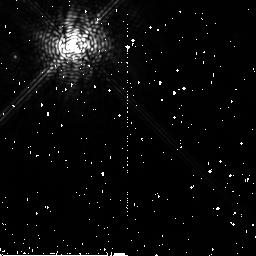
Target: HR4796A
Instrument: NICMOS/NIC2
Filter: F204M
Exposure: 11 min
Observation ID: n91r06040

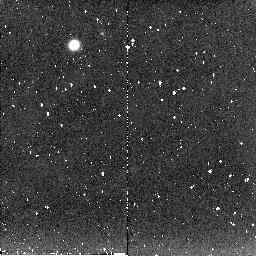
Target: HD129433-CALIB
Instrument: NICMOS/NIC2
Filter: F204M
Exposure: 5 min
Observation ID: n91r71030

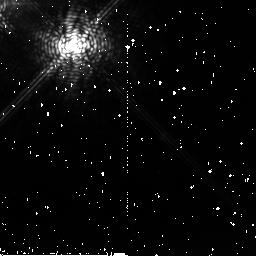
Target: HD141569
Instrument: NICMOS/NIC2
Filter: F204M
Exposure: 28 min
Observation ID: n91r70010

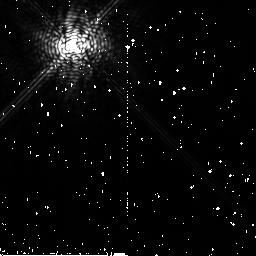
Target: HR4748-CALIB
Instrument: NICMOS/NIC2
Filter: F204M
Exposure: 11 min
Observation ID: n91r05020

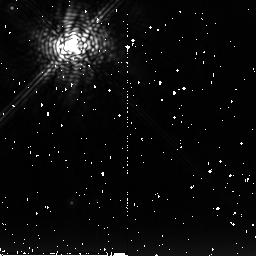
Target: CD-43D2742-CALIB
Instrument: NICMOS/NIC2
Filter: F222M
Exposure: 13 min
Observation ID: n91r02030

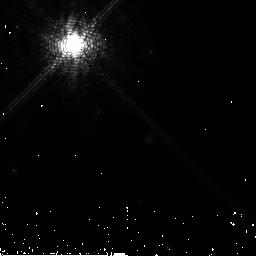
Target: HD100546
Instrument: NICMOS/NIC2
Filter: F171M
Exposure: 2 min
Observation ID: n91r10030

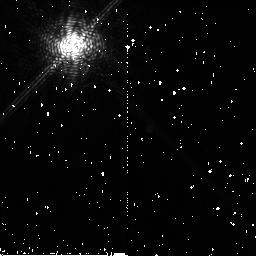
Target: TW-HYDRAE
Instrument: NICMOS/NIC2
Filter: F171M
Exposure: 10 min
Observation ID: n91r01010

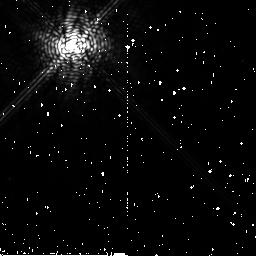
Target: HD109200-CALIB
Instrument: NICMOS/NIC2
Filter: F204M
Exposure: 11 min
Observation ID: n91r12030

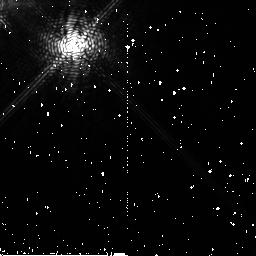
Target: HD141569
Instrument: NICMOS/NIC2
Filter: F180M
Exposure: 11 min
Observation ID: n91r70020

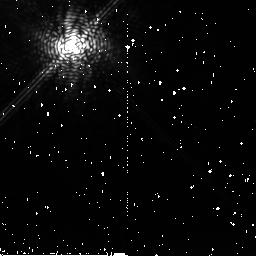
Target: HD141569
Instrument: NICMOS/NIC2
Filter: F204M
Exposure: 16 min
Observation ID: n91r75020

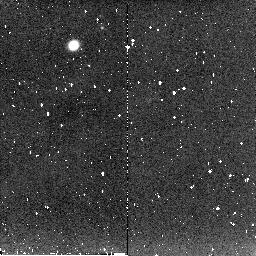
Target: HD129433-CALIB
Instrument: NICMOS/NIC2
Filter: F204M
Exposure: 5 min
Observation ID: n91r74020

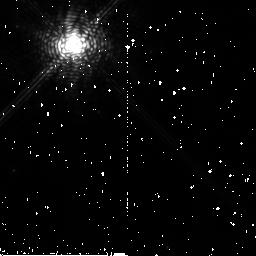
Target: HD100546
Instrument: NICMOS/NIC2
Filter: F204M
Exposure: 3 min
Observation ID: n91r10020

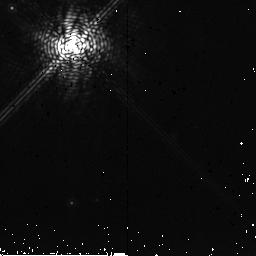
Target: CD-43D2742-CALIB
Instrument: NICMOS/NIC2
Filter: F204M
Exposure: 3 min
Observation ID: n91r02060

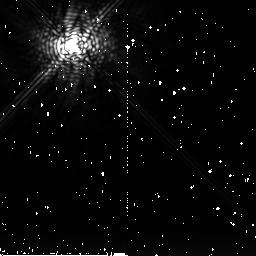
Target: HR4748-CALIB
Instrument: NICMOS/NIC2
Filter: F222M
Exposure: 8 min
Observation ID: n91r05030

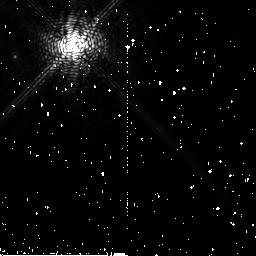
Target: HR4796A
Instrument: NICMOS/NIC2
Filter: F180M
Exposure: 6 min
Observation ID: n91r06020

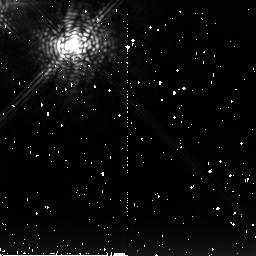
Target: HD141569
Instrument: NICMOS/NIC2
Filter: F222M
Exposure: 32 min
Observation ID: n91r72010

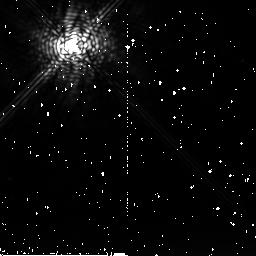
Target: HD109200-CALIB
Instrument: NICMOS/NIC2
Filter: F222M
Exposure: 5 min
Observation ID: n91r12040

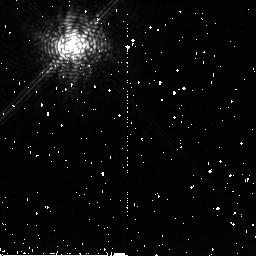
Target: TW-HYDRAE
Instrument: NICMOS/NIC2
Filter: F204M
Exposure: 6 min
Observation ID: n91r03020

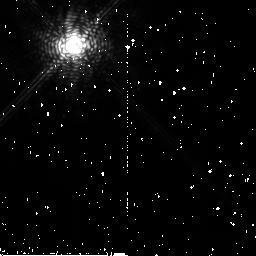
Target: HD100546
Instrument: NICMOS/NIC2
Filter: F204M
Exposure: 3 min
Observation ID: n91r11020

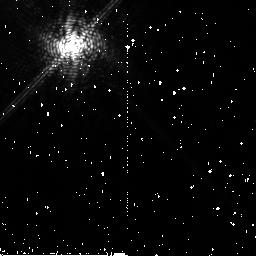
Target: HD141569
Instrument: NICMOS/NIC2
Filter: F180M
Exposure: 29 min
Observation ID: n91r73020

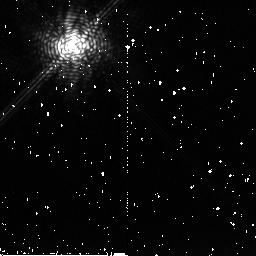
Target: TW-HYDRAE
Instrument: NICMOS/NIC2
Filter: F204M
Exposure: 6 min
Observation ID: n91r01030

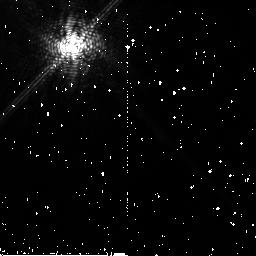
Target: HD141569
Instrument: NICMOS/NIC2
Filter: F171M
Exposure: 26 min
Observation ID: n91r75010

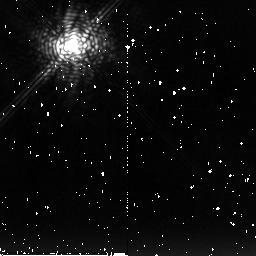
Target: TW-HYDRAE
Instrument: NICMOS/NIC2
Filter: F222M
Exposure: 10 min
Observation ID: n91r01020

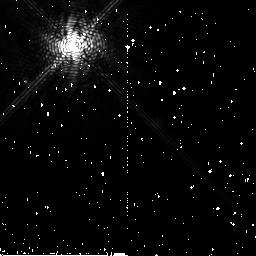
Target: HR4796A
Instrument: NICMOS/NIC2
Filter: F171M
Exposure: 6 min
Observation ID: n91r04010

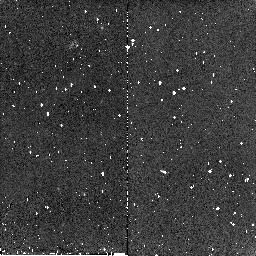
Target: HD129433-CALIB
Instrument: NICMOS/NIC2
Filter: F180M
Exposure: 4 min
Observation ID: n91r74040

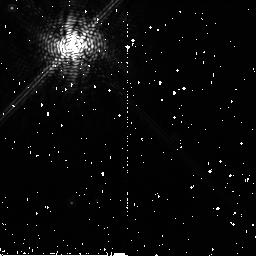
Target: CD-43D2742-CALIB
Instrument: NICMOS/NIC2
Filter: F180M
Exposure: 8 min
Observation ID: n91r02020

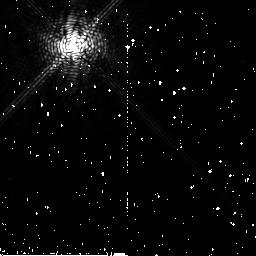
Target: HD109200-CALIB
Instrument: NICMOS/NIC2
Filter: F180M
Exposure: 9 min
Observation ID: n91r12020

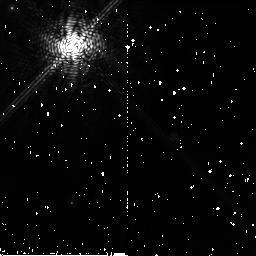
Target: CD-43D2742-CALIB
Instrument: NICMOS/NIC2
Filter: F171M
Exposure: 8 min
Observation ID: n91r02010

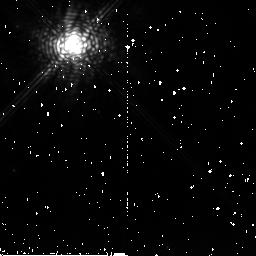
Target: HD100546
Instrument: NICMOS/NIC2
Filter: F222M
Exposure: 3 min
Observation ID: n91r10010

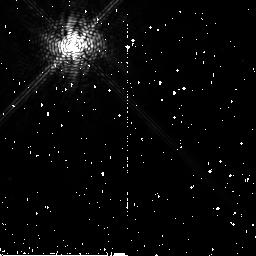
Target: HD109200-CALIB
Instrument: NICMOS/NIC2
Filter: F171M
Exposure: 9 min
Observation ID: n91r12010

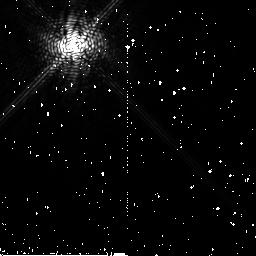
Target: HR4748-CALIB
Instrument: NICMOS/NIC2
Filter: F180M
Exposure: 10 min
Observation ID: n91r05010

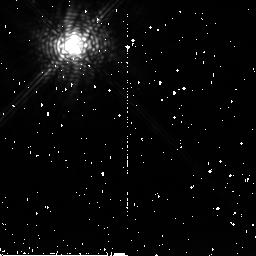
Target: HD100546
Instrument: NICMOS/NIC2
Filter: F222M
Exposure: 3 min
Observation ID: n91r11010

Imaging of Ices in Circumstellar Disks (PI: Weinberger, Alycia J.)

The link between the material of the interstellar medium and the ultimate composition of planets lies in the way gas and dust are processed in circumstellar disks. Planet formation models rely upon a knowledge of the disk constituents and temperature profiles to simulate how small grains eventually combine into terrestrial planets and gas giant cores. Disks around other stars may be analogs for our own early Solar System and thus allow the direct measurement of such phenomena. Only recently, however, have well-resolved images of dust disks around several late T Tauri or main sequence stars been secured. HST provides a uniquely stable platform for making such sensitive high dynamic range images. Now, for those handful of disks already resolved, we are able to go beyond the discovery phase and begin making astrophysical measurements to deepen our understanding of the course of disk evolution. We therefore propose a multi-wavelength study with NICMOS designed to discover the spatial distribution of two common Solar System materials -- methane and water ices -- in other systems.